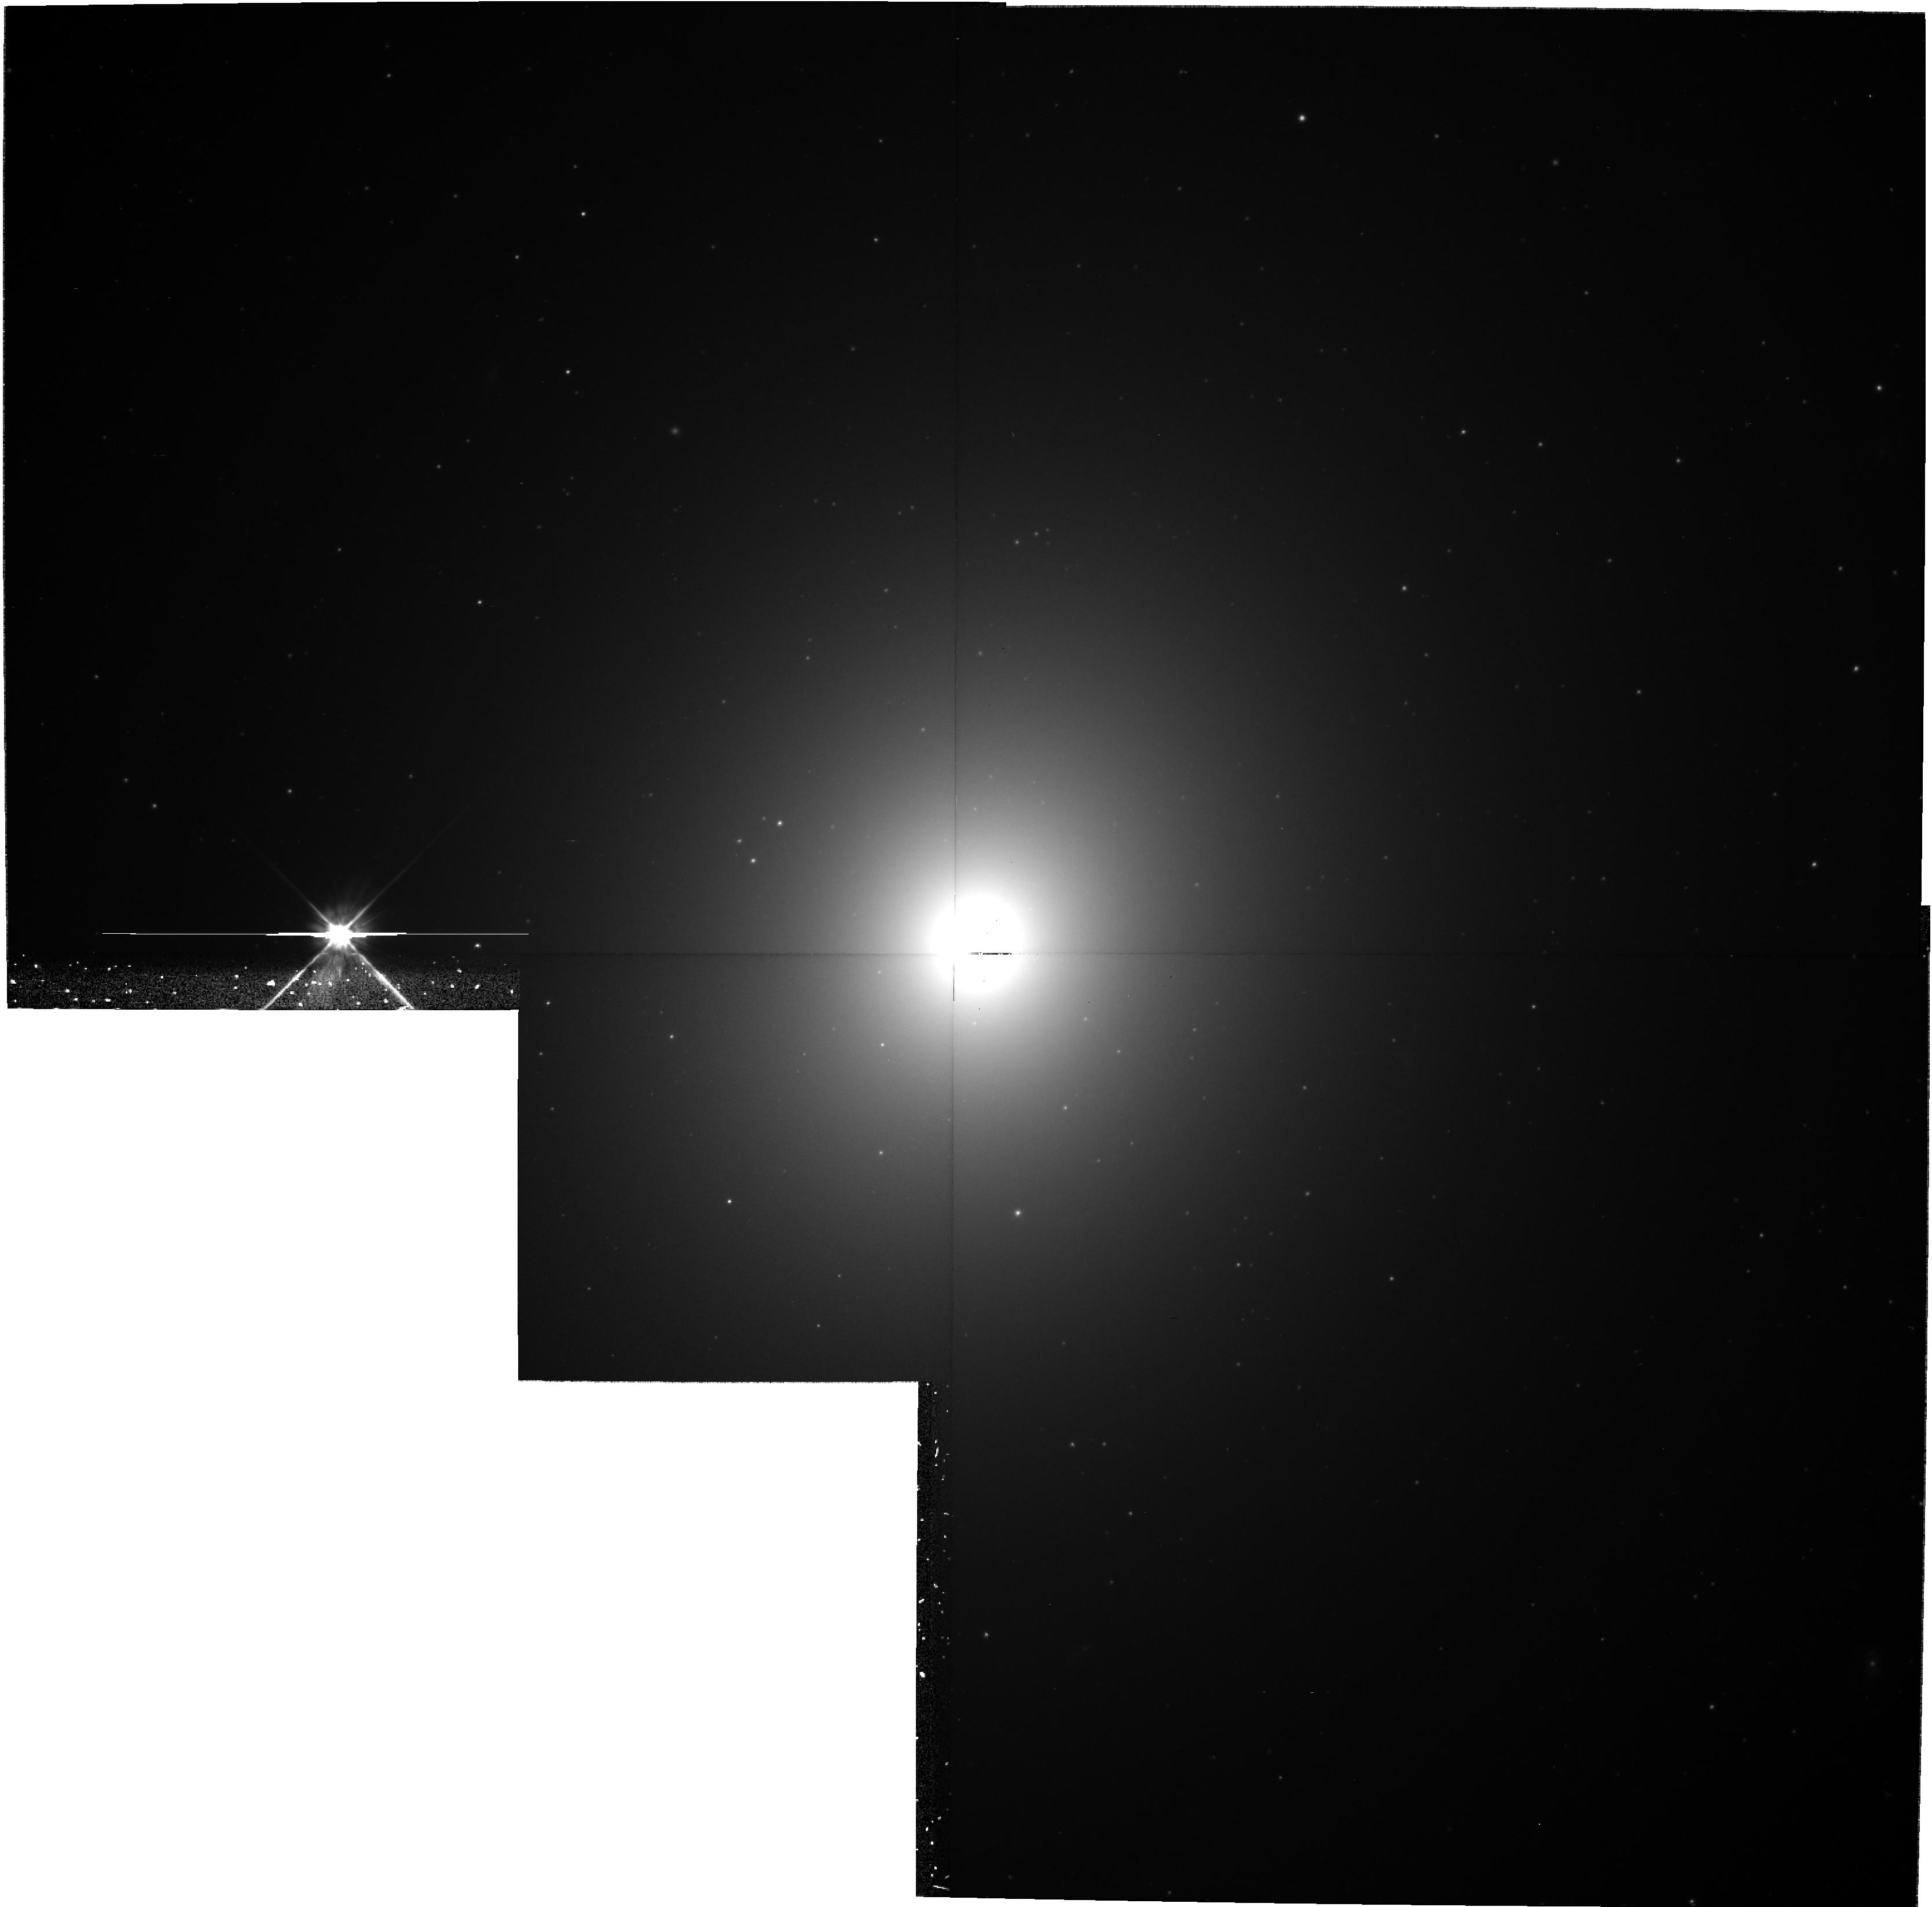
Target: NGC4472
Instrument: WFPC2/PC
Filter: F555W
Exposure: 40 min
Observation ID: hst_8677_05_wfpc2_pc_f555w_u66305

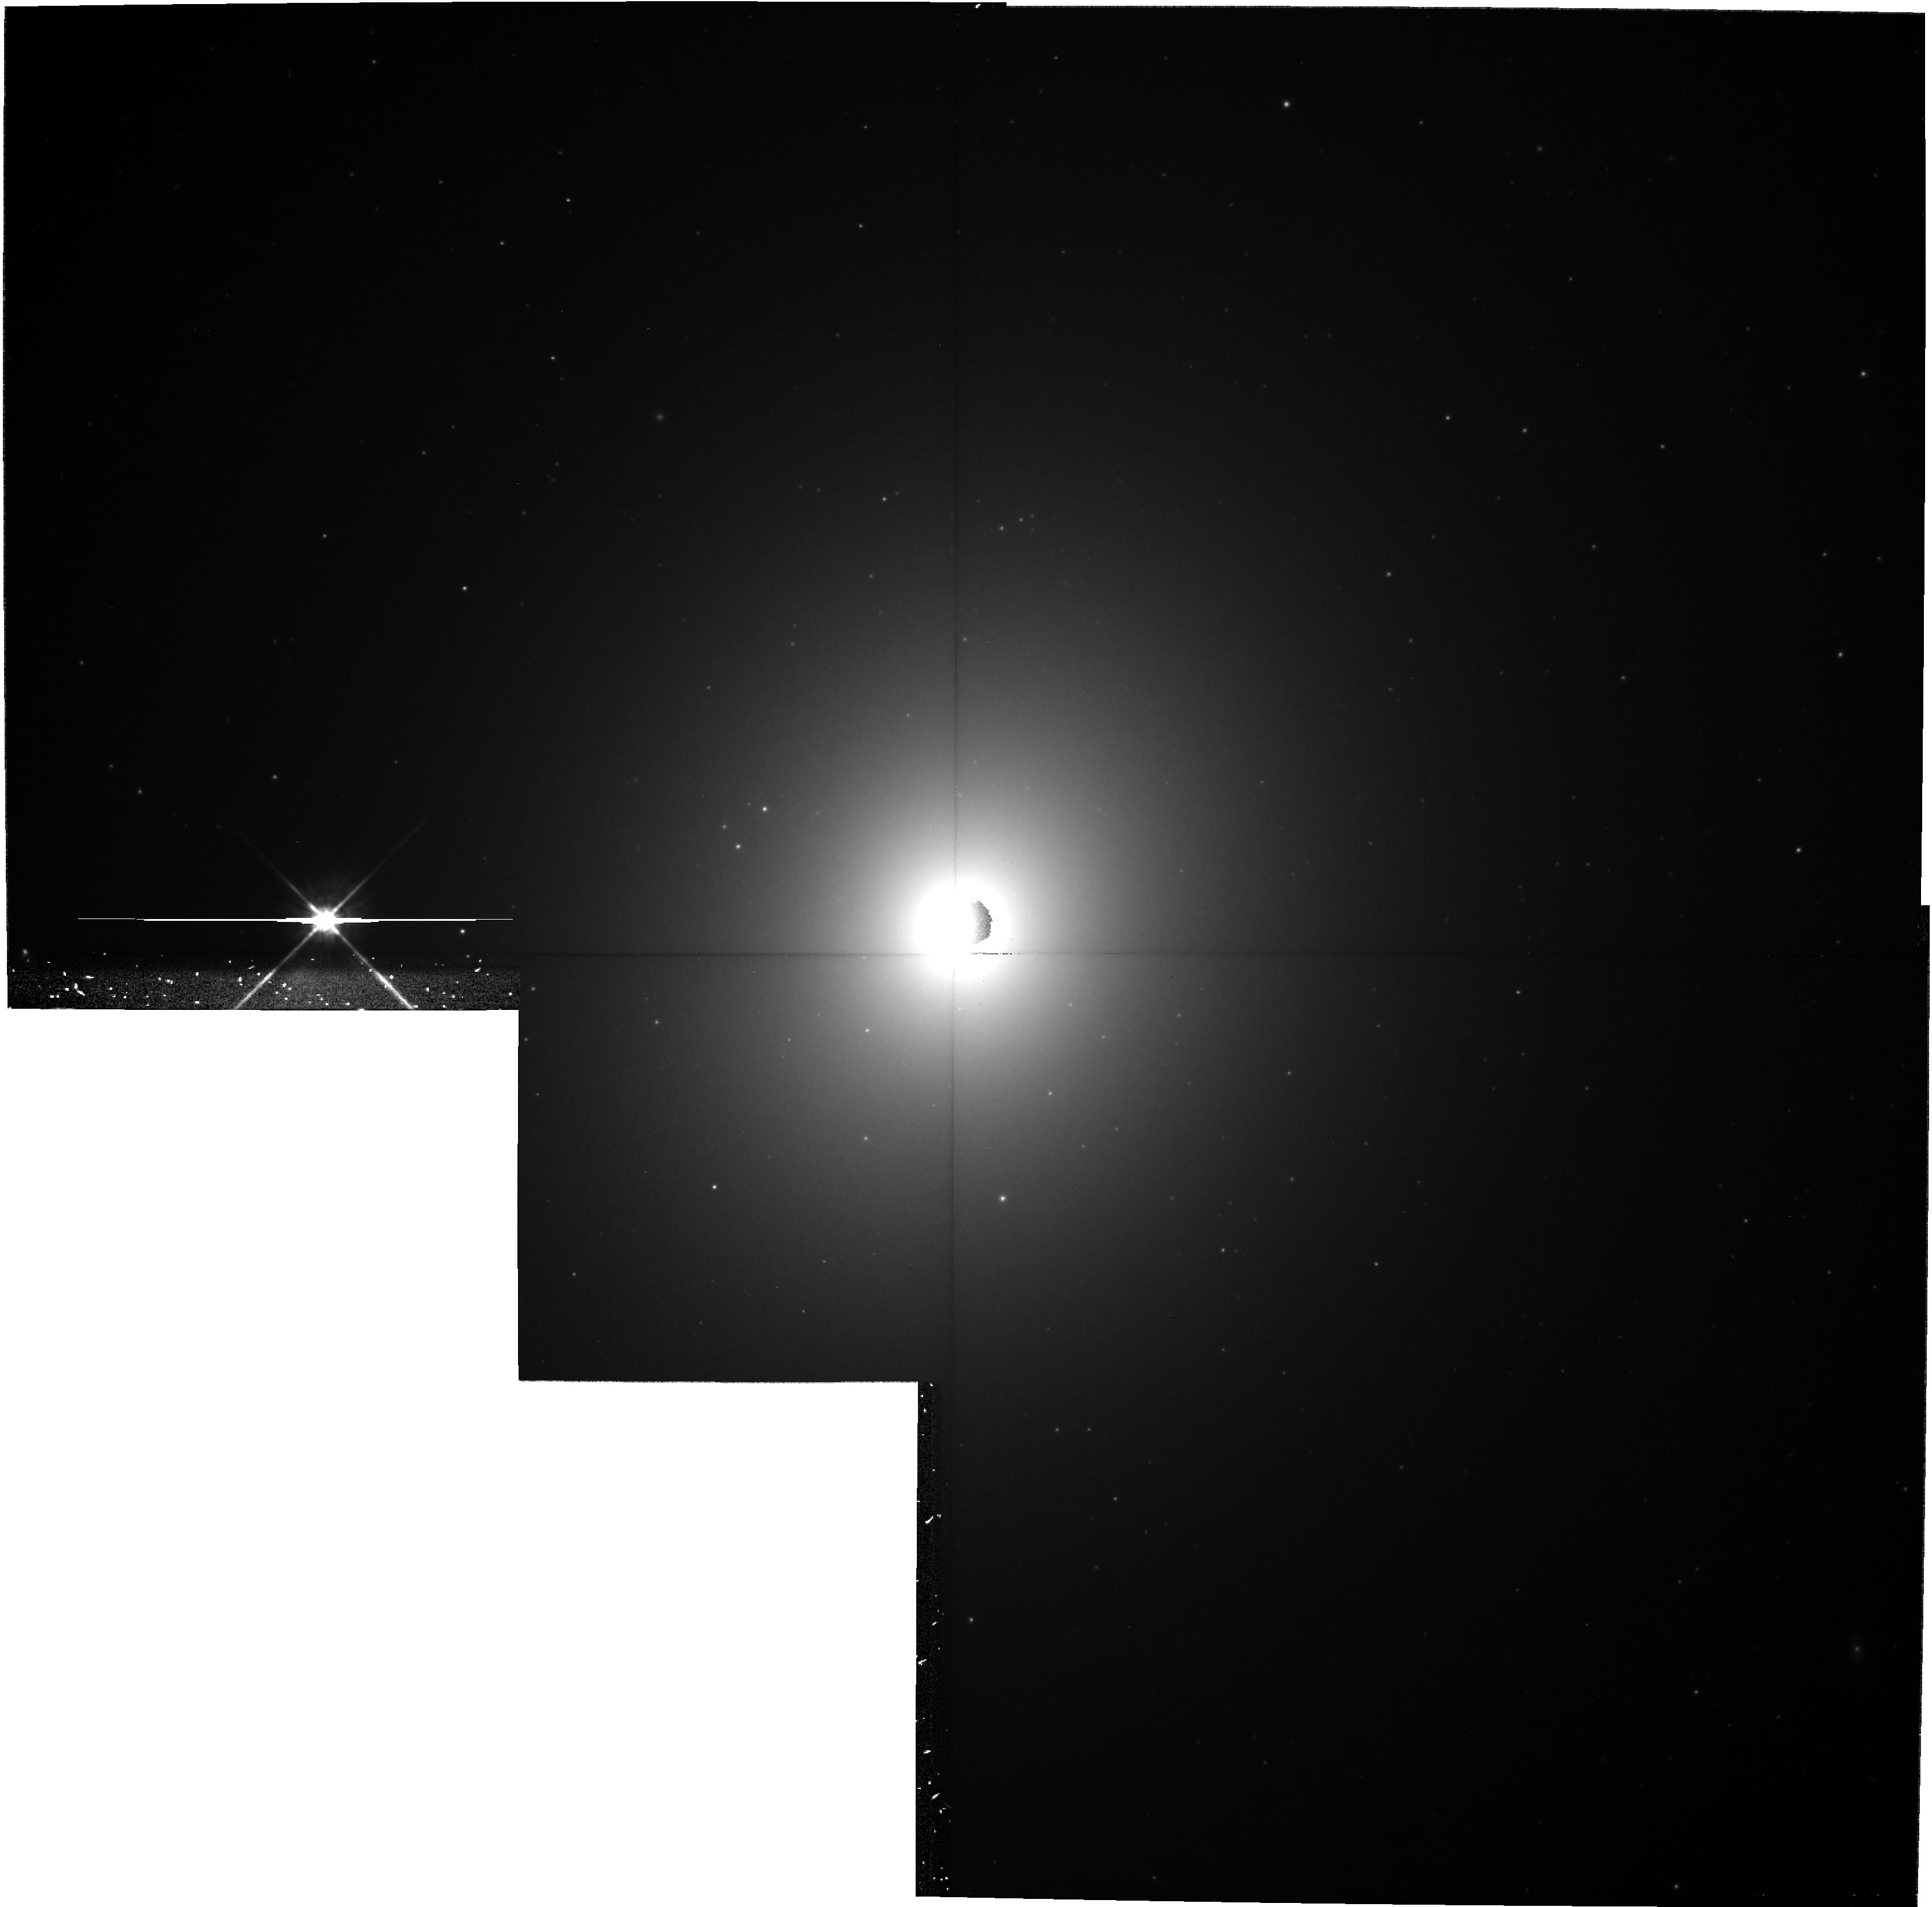
Target: NGC4472
Instrument: WFPC2/PC
Filter: F814W
Exposure: 43 min
Observation ID: hst_8677_18_wfpc2_pc_f814w_u66318

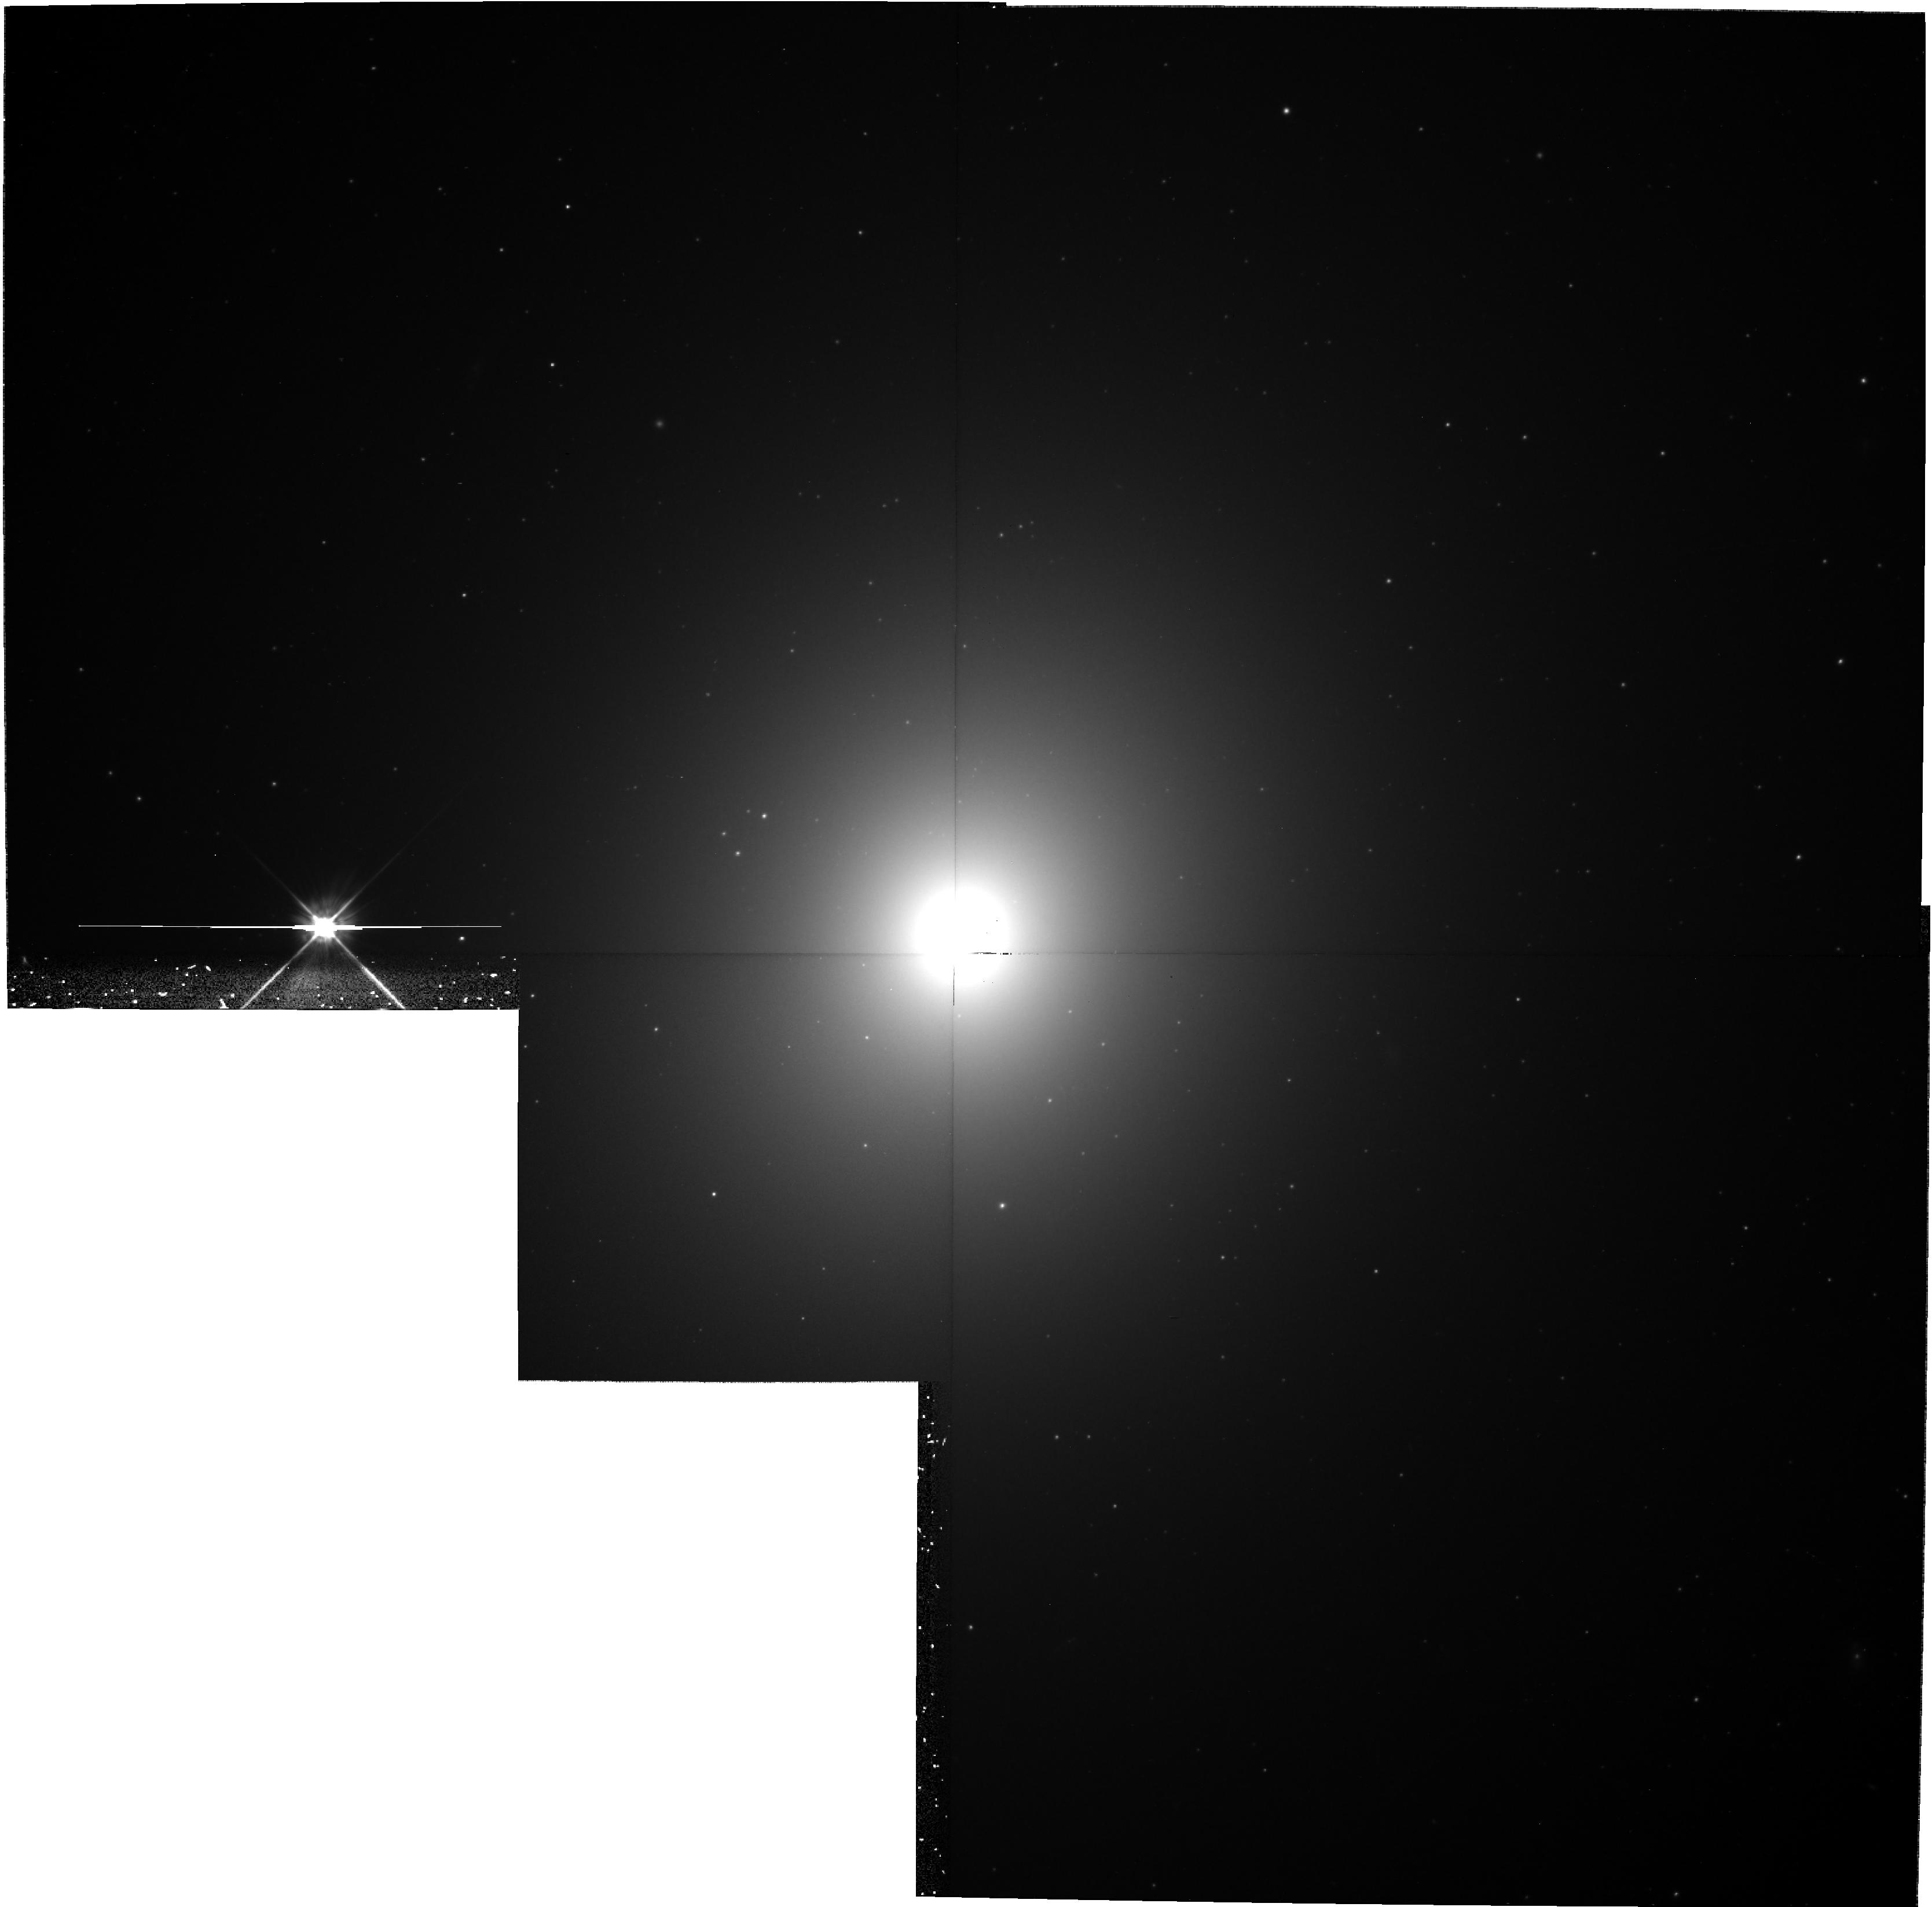
Target: NGC4472
Instrument: WFPC2/PC
Filter: F555W
Exposure: 40 min
Observation ID: hst_8677_02_wfpc2_pc_f555w_u66302

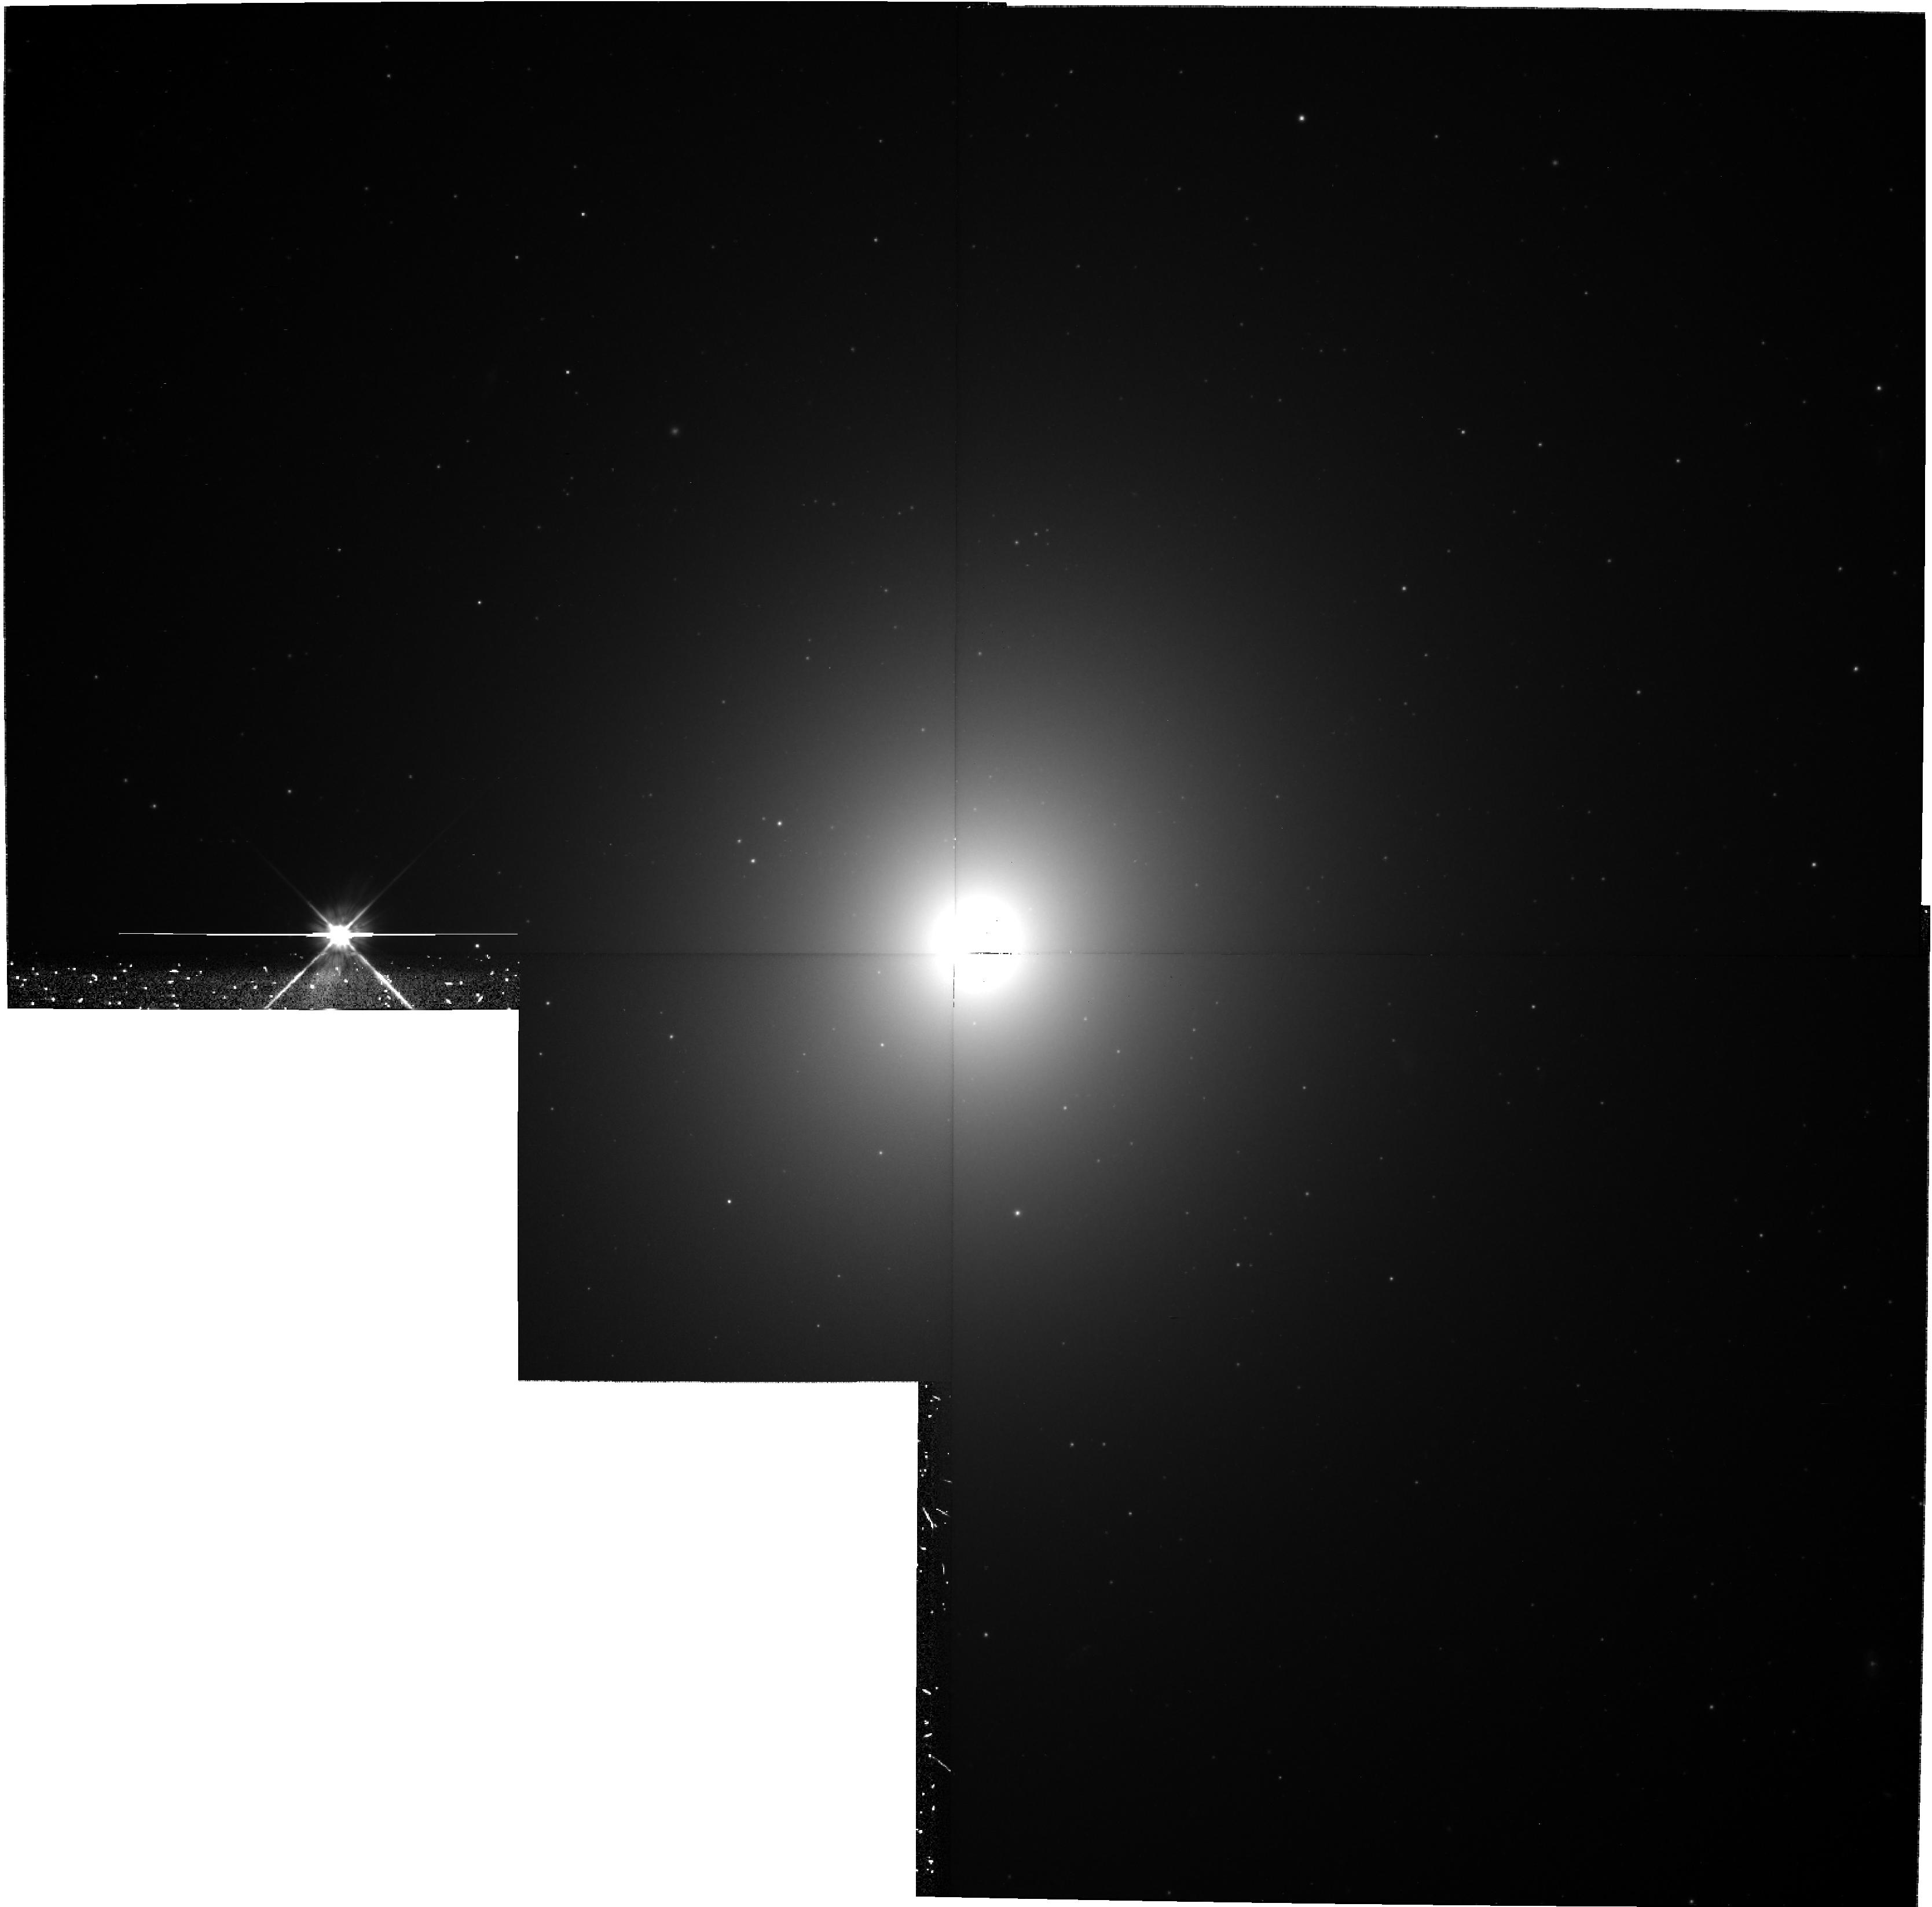
Target: NGC4472
Instrument: WFPC2/PC
Filter: F555W
Exposure: 40 min
Observation ID: hst_8677_14_wfpc2_pc_f555w_u66314

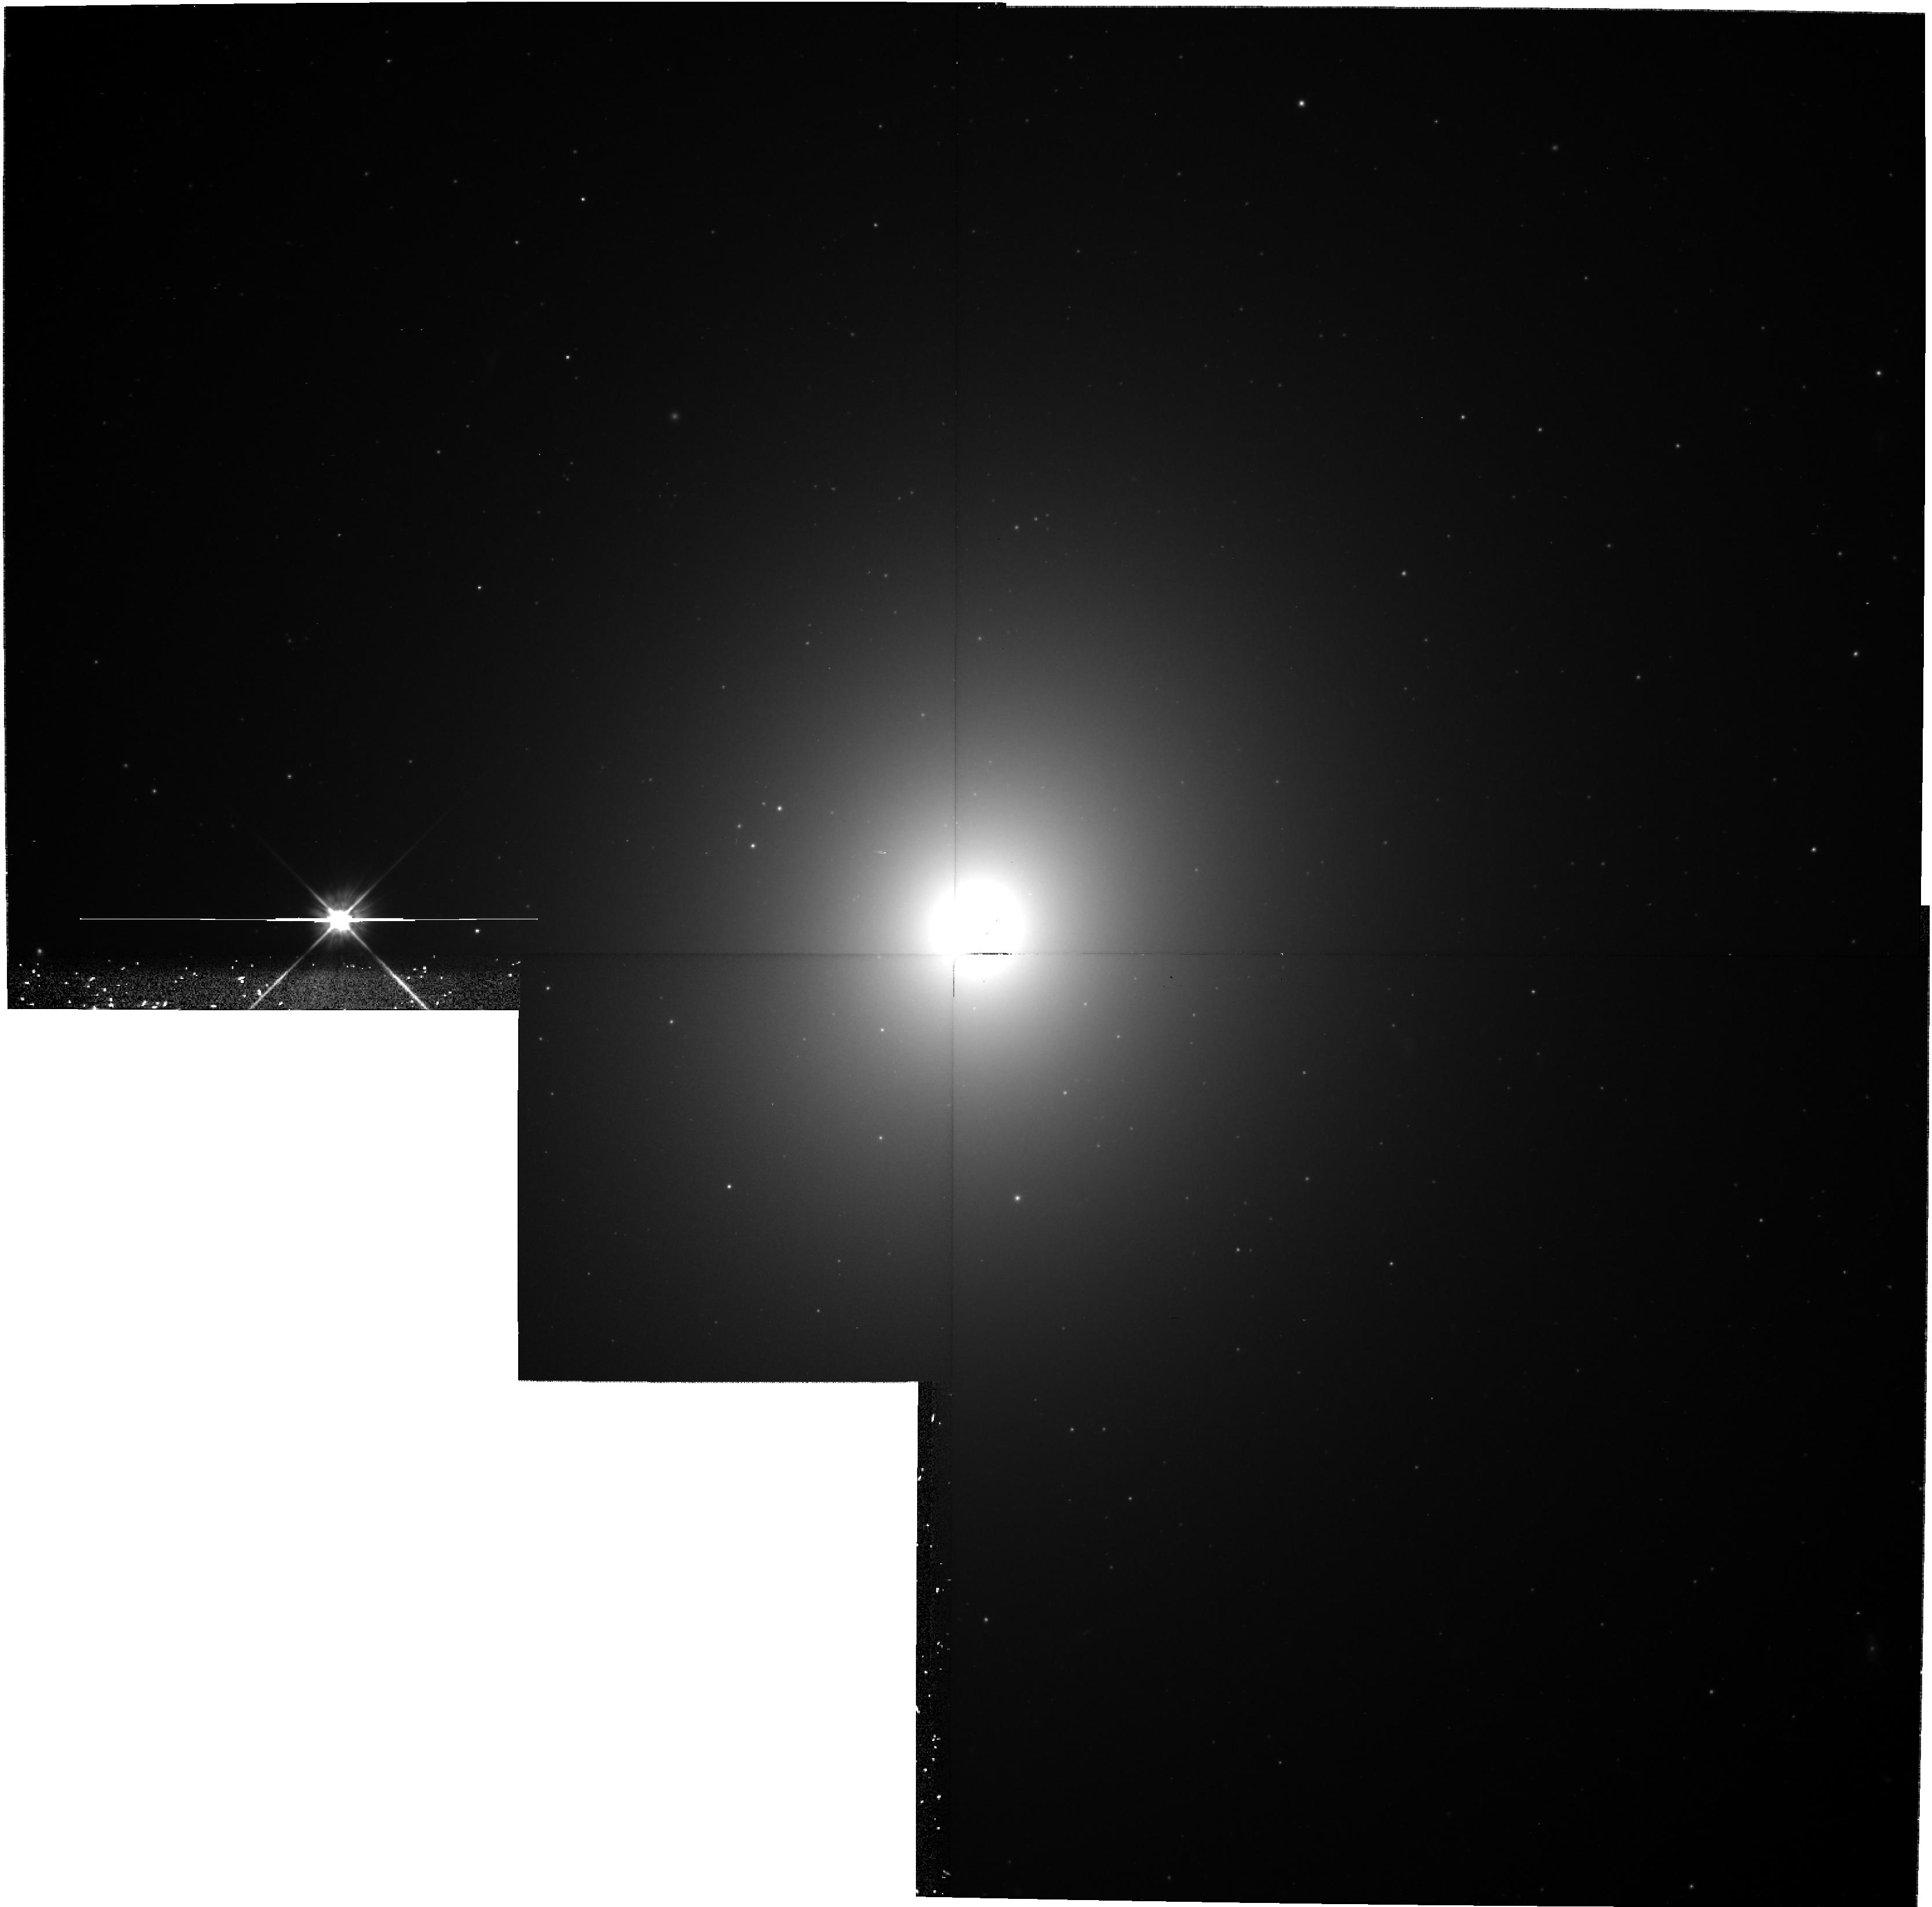
Target: NGC4472
Instrument: WFPC2/PC
Filter: F555W
Exposure: 40 min
Observation ID: hst_8677_16_wfpc2_pc_f555w_u66316

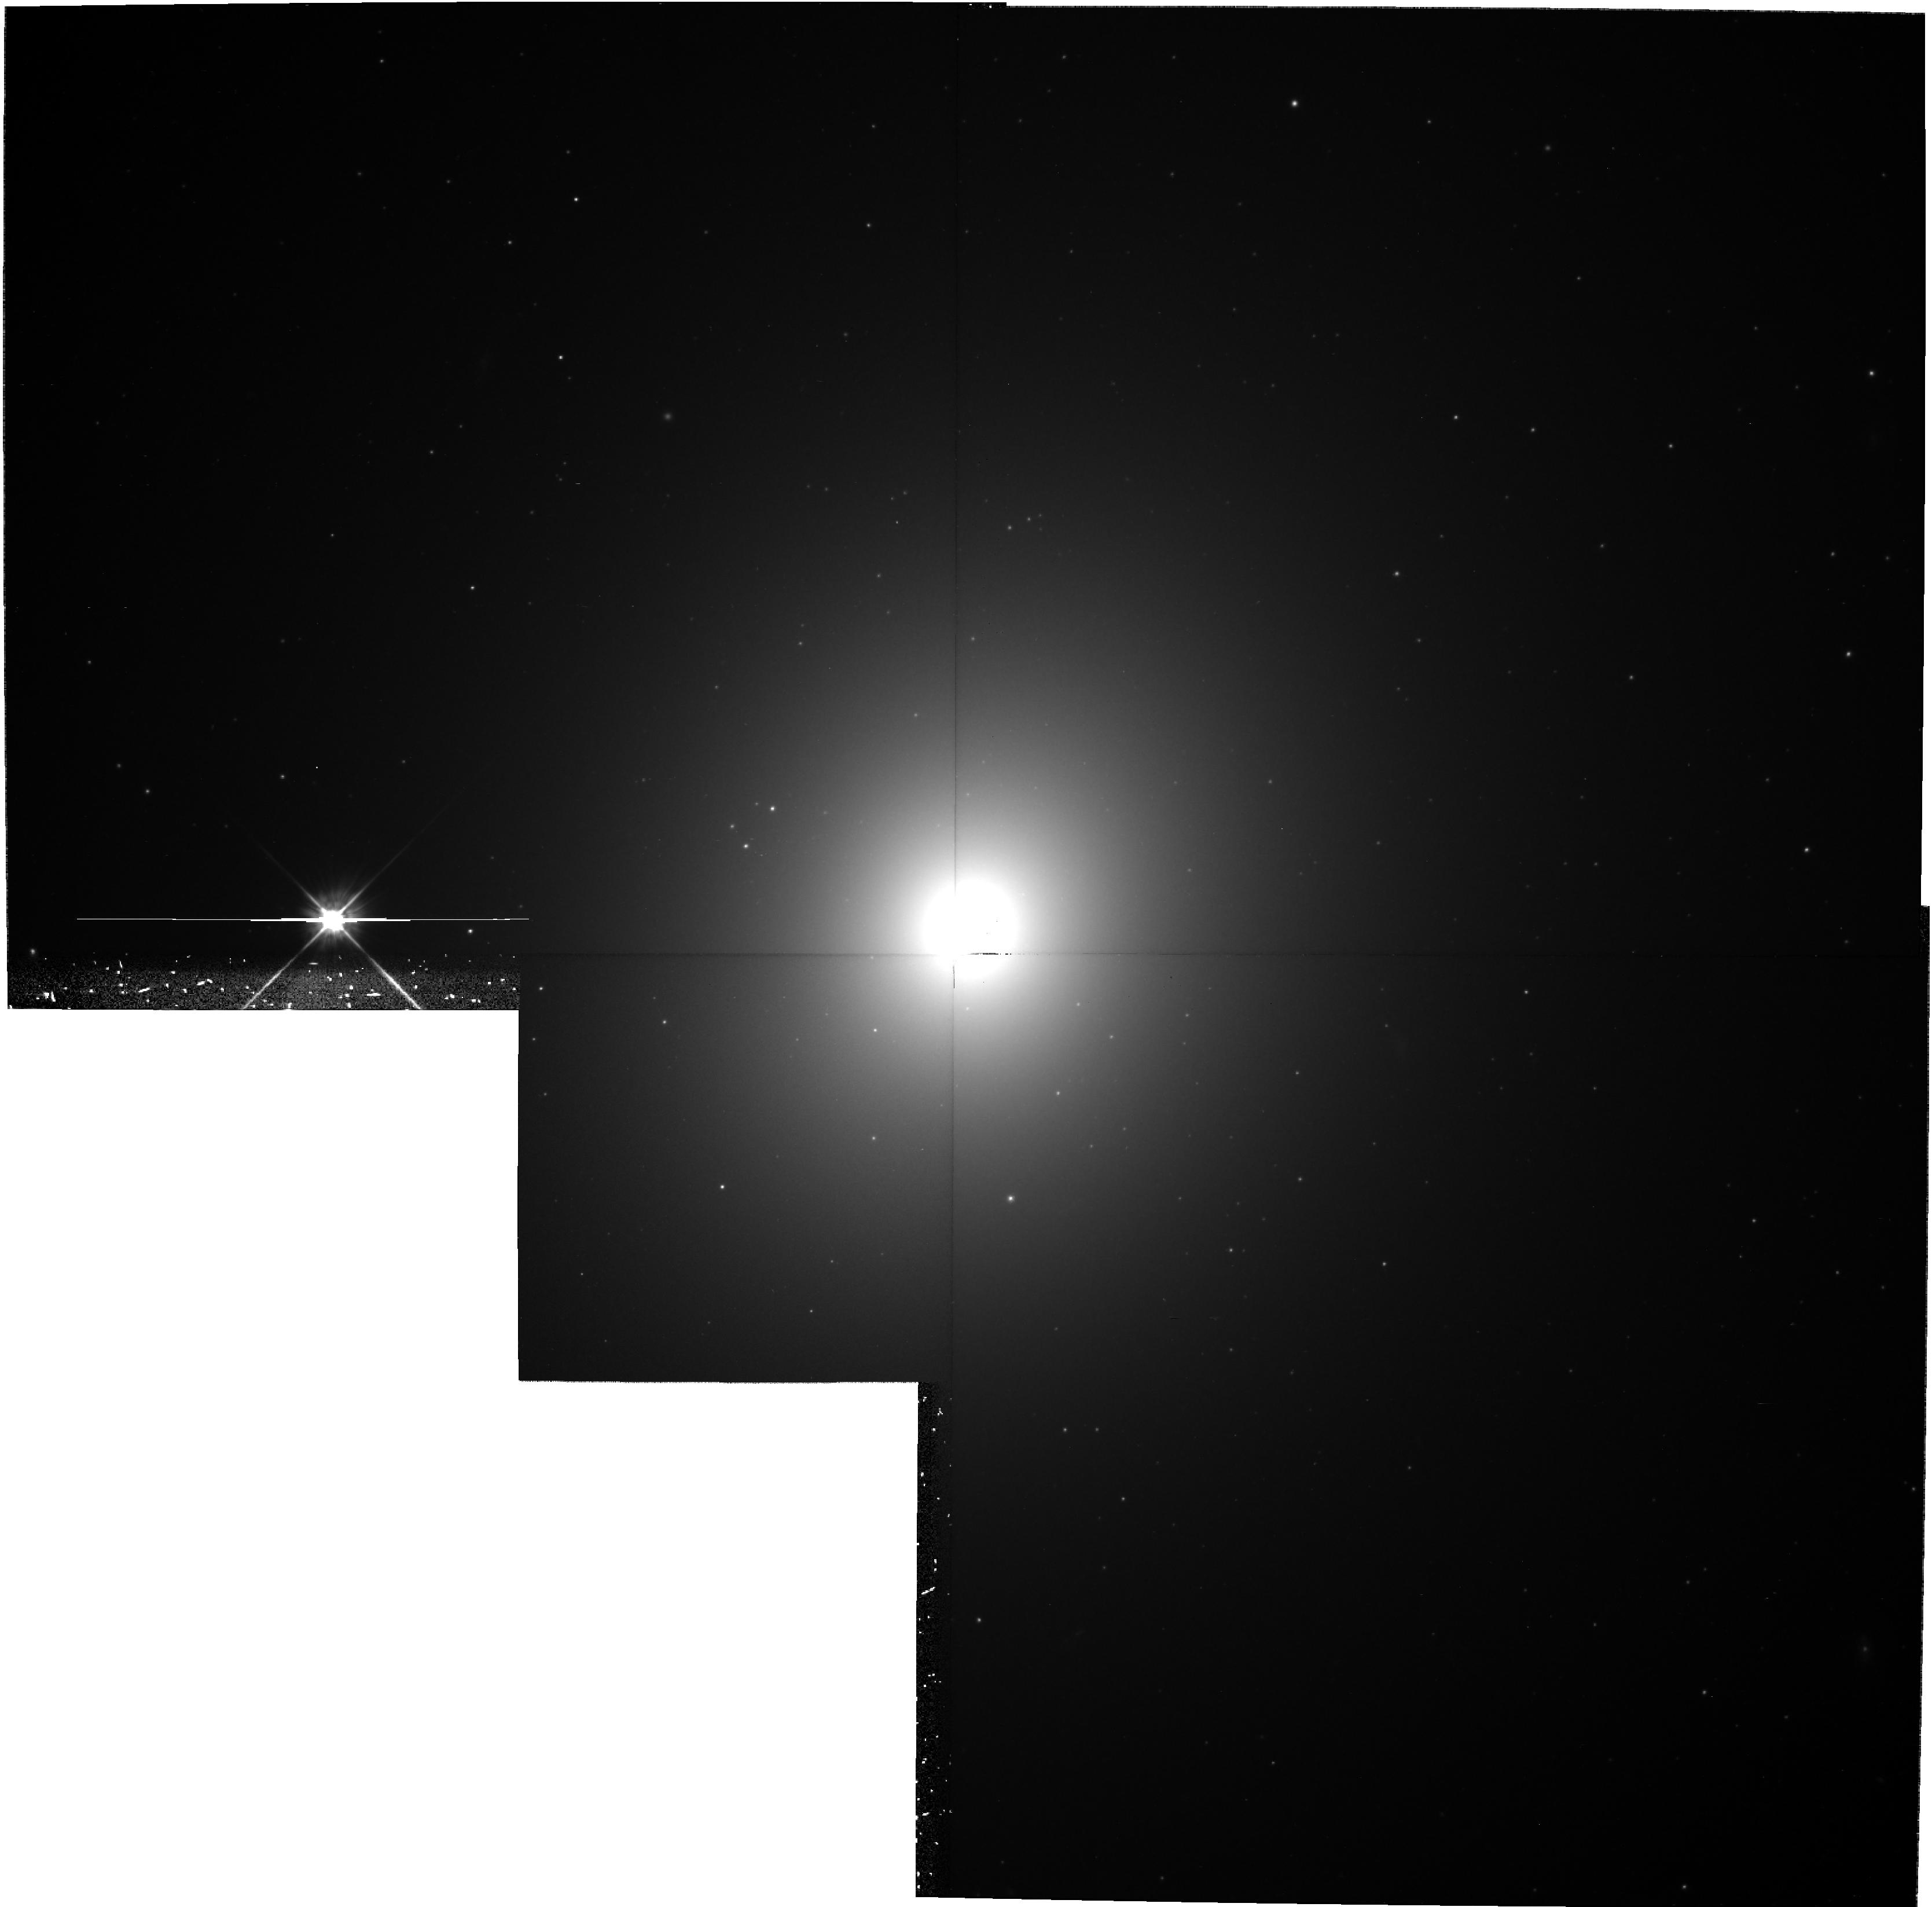
Target: NGC4472
Instrument: WFPC2/PC
Filter: F555W
Exposure: 40 min
Observation ID: hst_8677_17_wfpc2_pc_f555w_u66317

Extragalactic Novae: the Maximum Magnitude - Rate of Decline Relation in NGC 4472 (PI: Ferrarese, Laura)

The two goals of this proposal are: (1) to provide the first homogeneous observational constraints on theoretical models for novae outbursts; and (2) to assess the reliability of novae as standard candles. We propose to accomplish these goals by using WFPC2 to collect well sampled light curves for 20-50 novae in the supergiant elliptical galaxy NGC 4472, the brightest galaxy within 30 Mpc. Both the length of the observing window and the temporal sampling of the observations are specifically designed to ensure that the novae peak magnitudes and decline rates are measured accurately. These data will be used to construct the first `Maximum Magnitude versus Rate of Decline' (MMRD) relation for a galaxy beyond the Local Group. This relation is not only a potentially powerful standard candle, but its shape and dispersion are directly linked to physical parameters which govern the physics of novae outbursts such as the white dwarf mass, temperature and mass accretion rate. At present, it is impossible to investigate the universality of the MMRD relation since there exist no more than 30 extra-galactic novae with well sampled light curves (most in M31 and the LMC). Our short survey will therefore double the sample of novae light curves accumulated during the past century, and will provide the first strong observational constraints on theoretical models of novae production and outburst.